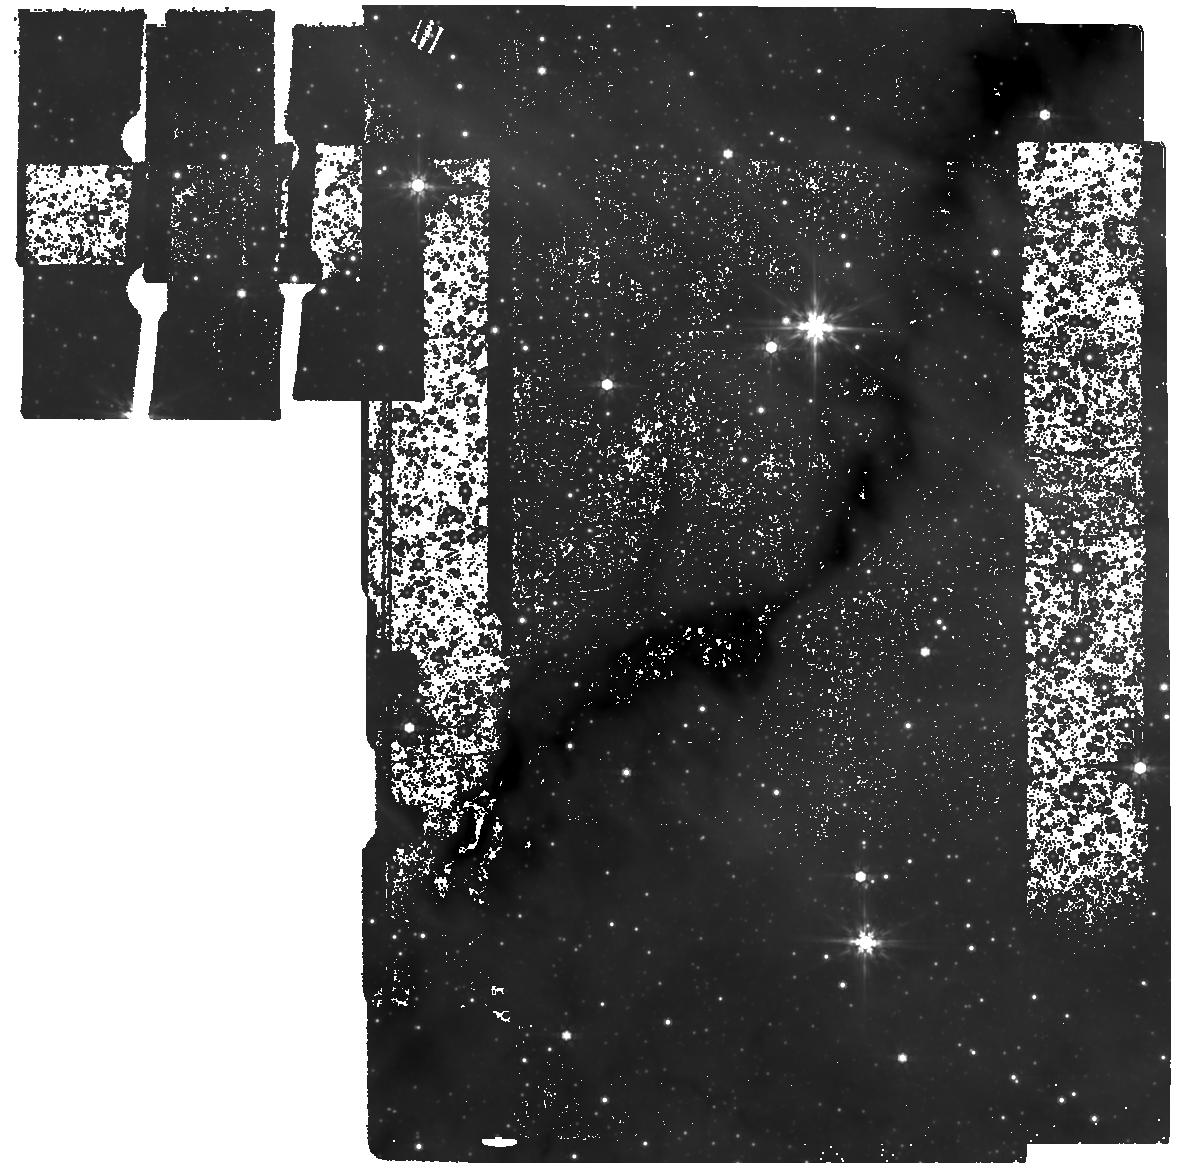
Target: G353B
Instrument: MIRI
Filter: F770W
Exposure: 58 min
Observation ID: jw02526-o005_t005_miri_f770w

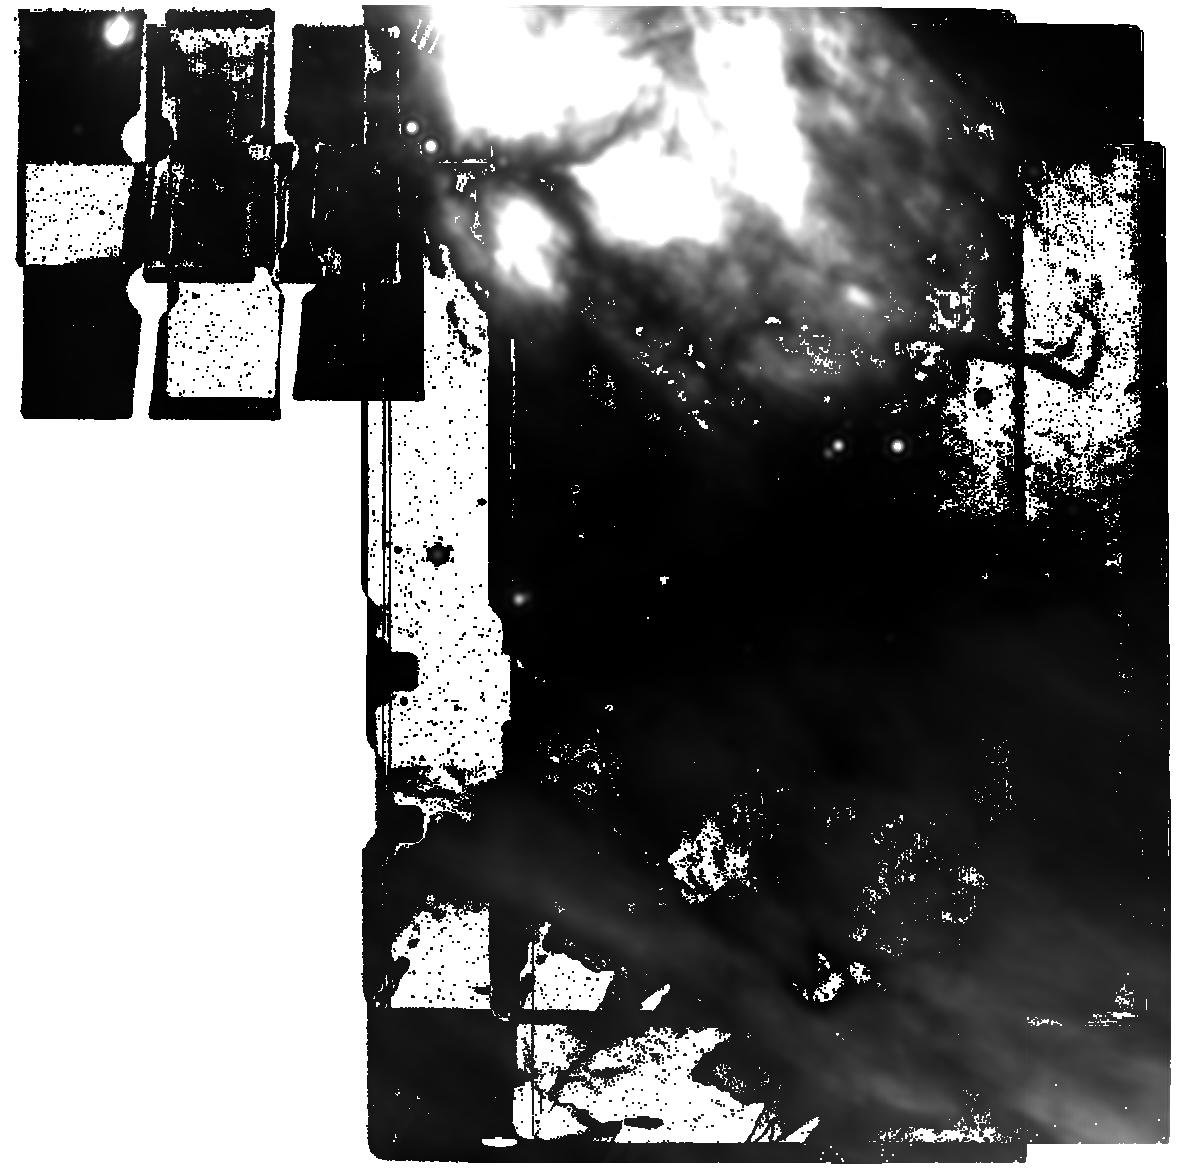
Target: NGC6334M-B-25um
Instrument: MIRI
Filter: F2550W
Exposure: 33 min
Observation ID: jw02526-o016_t016_miri_f2550w

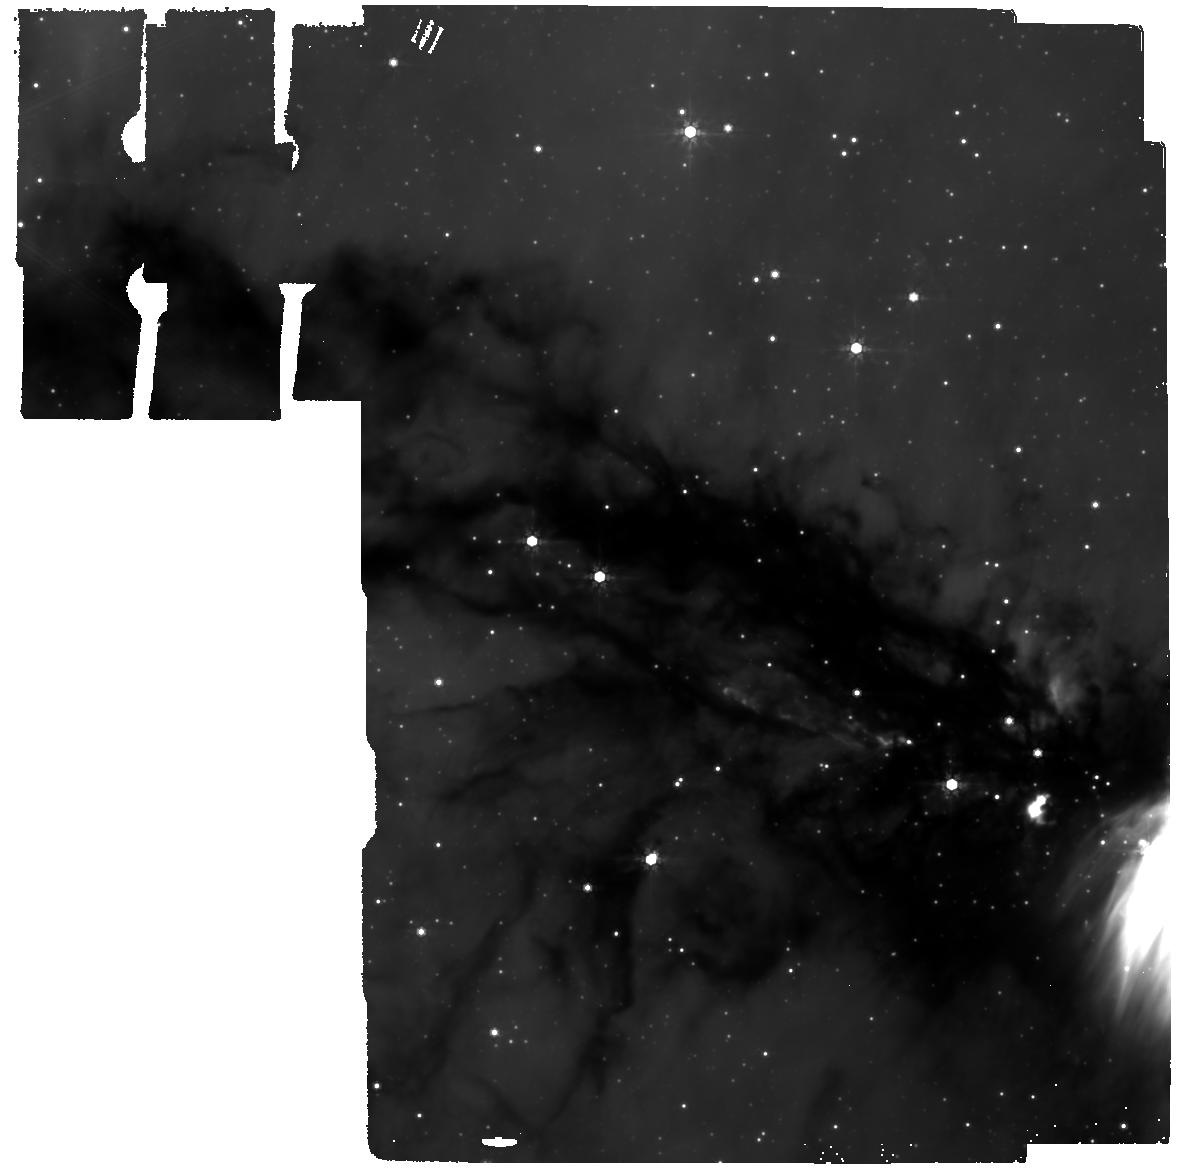
Target: G34B
Instrument: MIRI
Filter: F770W
Exposure: 58 min
Observation ID: jw02526-o002_t002_miri_f770w

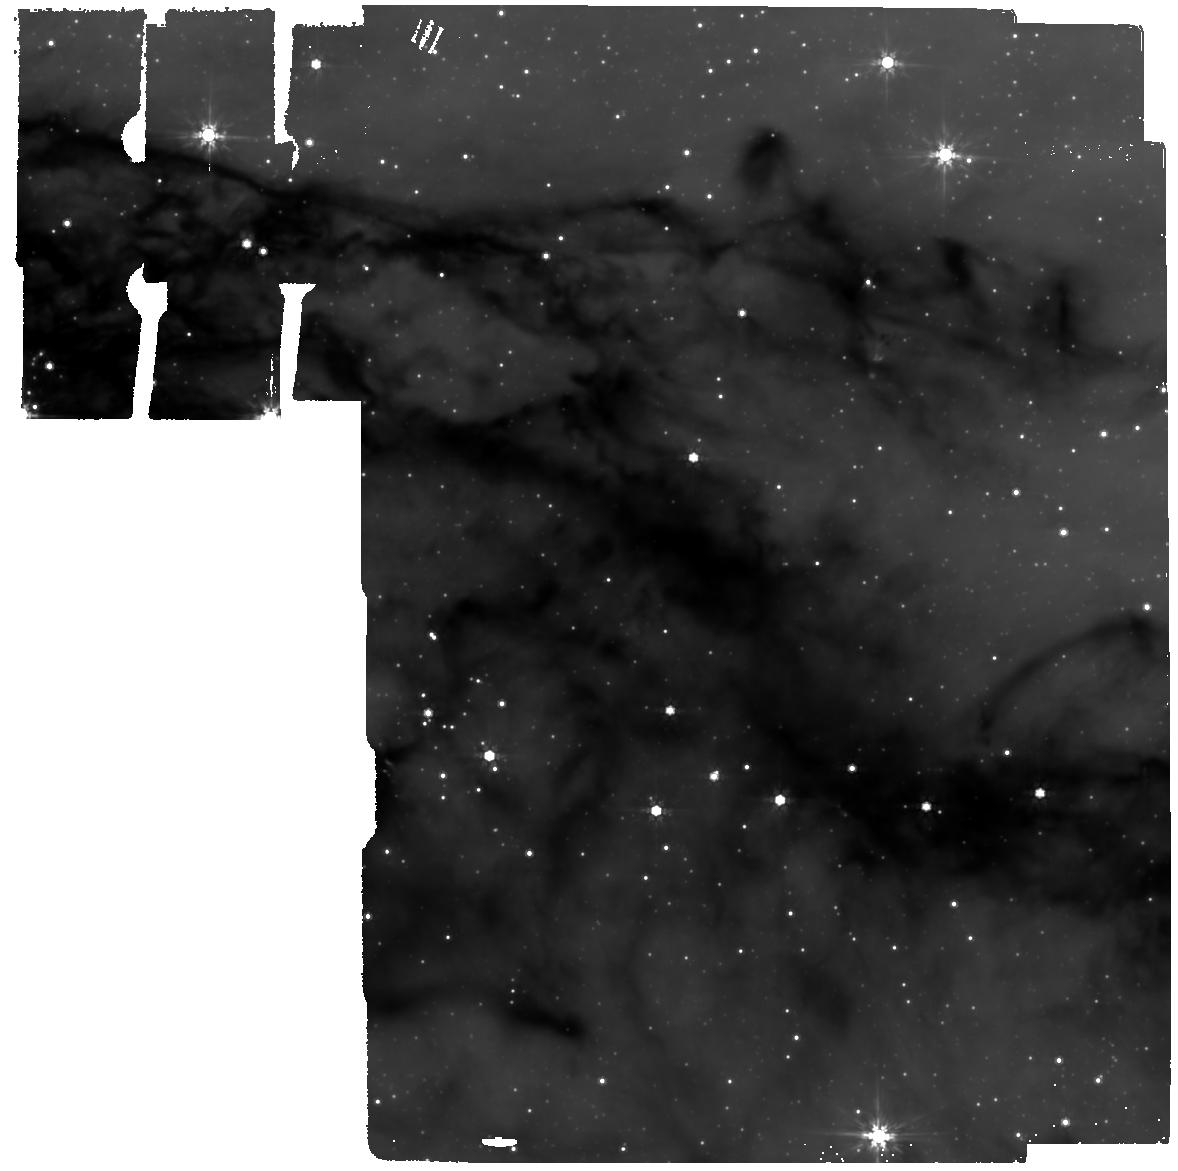
Target: G34A
Instrument: MIRI
Filter: F770W
Exposure: 58 min
Observation ID: jw02526-o001_t001_miri_f770w

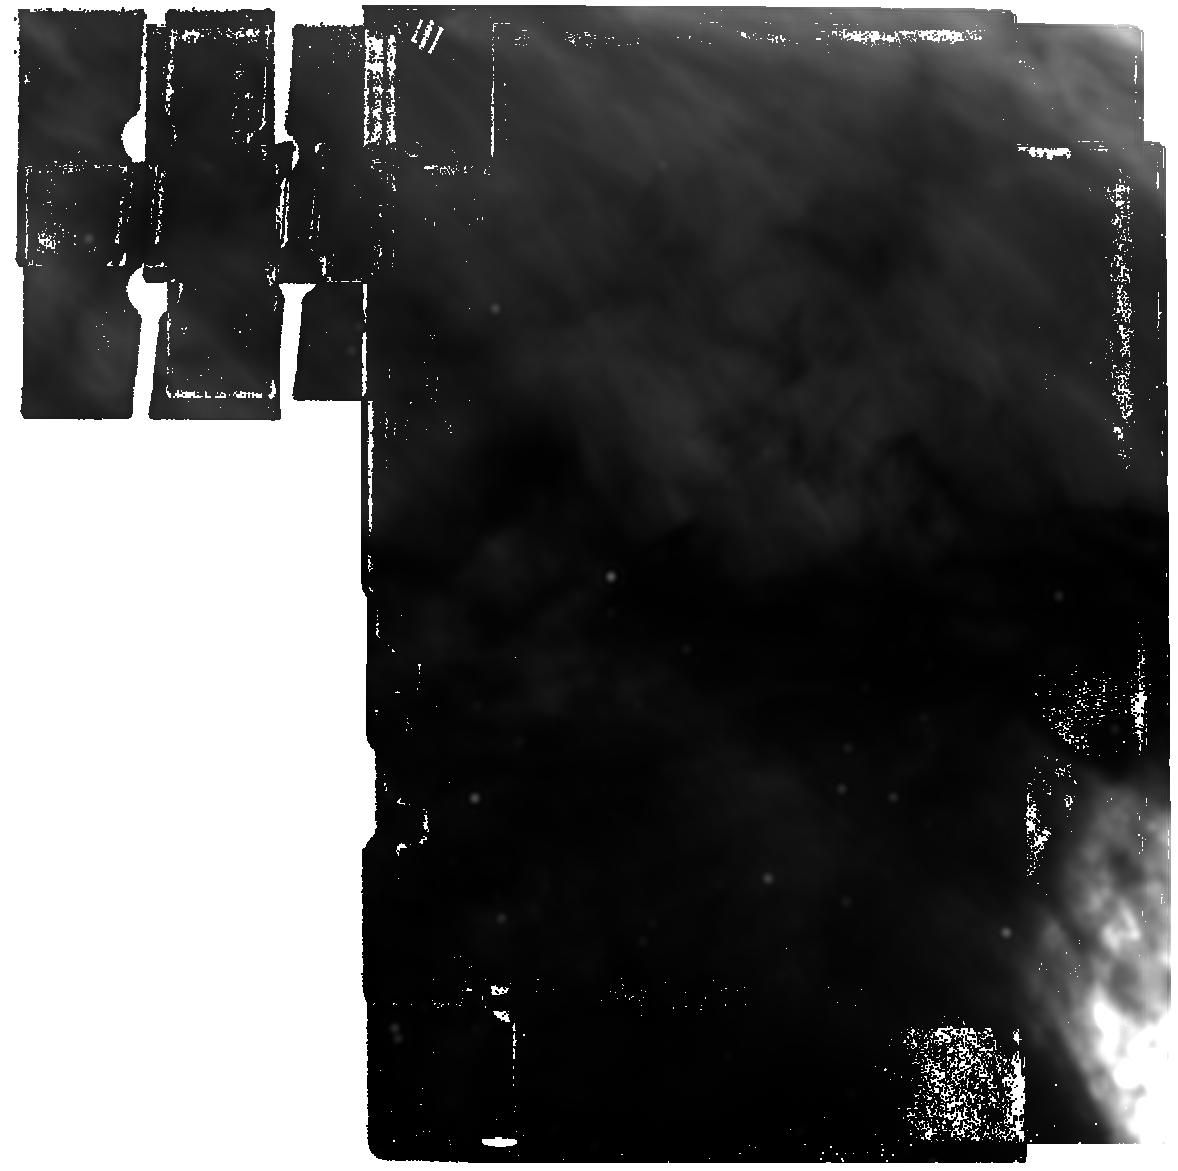
Target: NGC6334M-C-25um
Instrument: MIRI
Filter: F2550W
Exposure: 33 min
Observation ID: jw02526-o020_t017_miri_f2550w

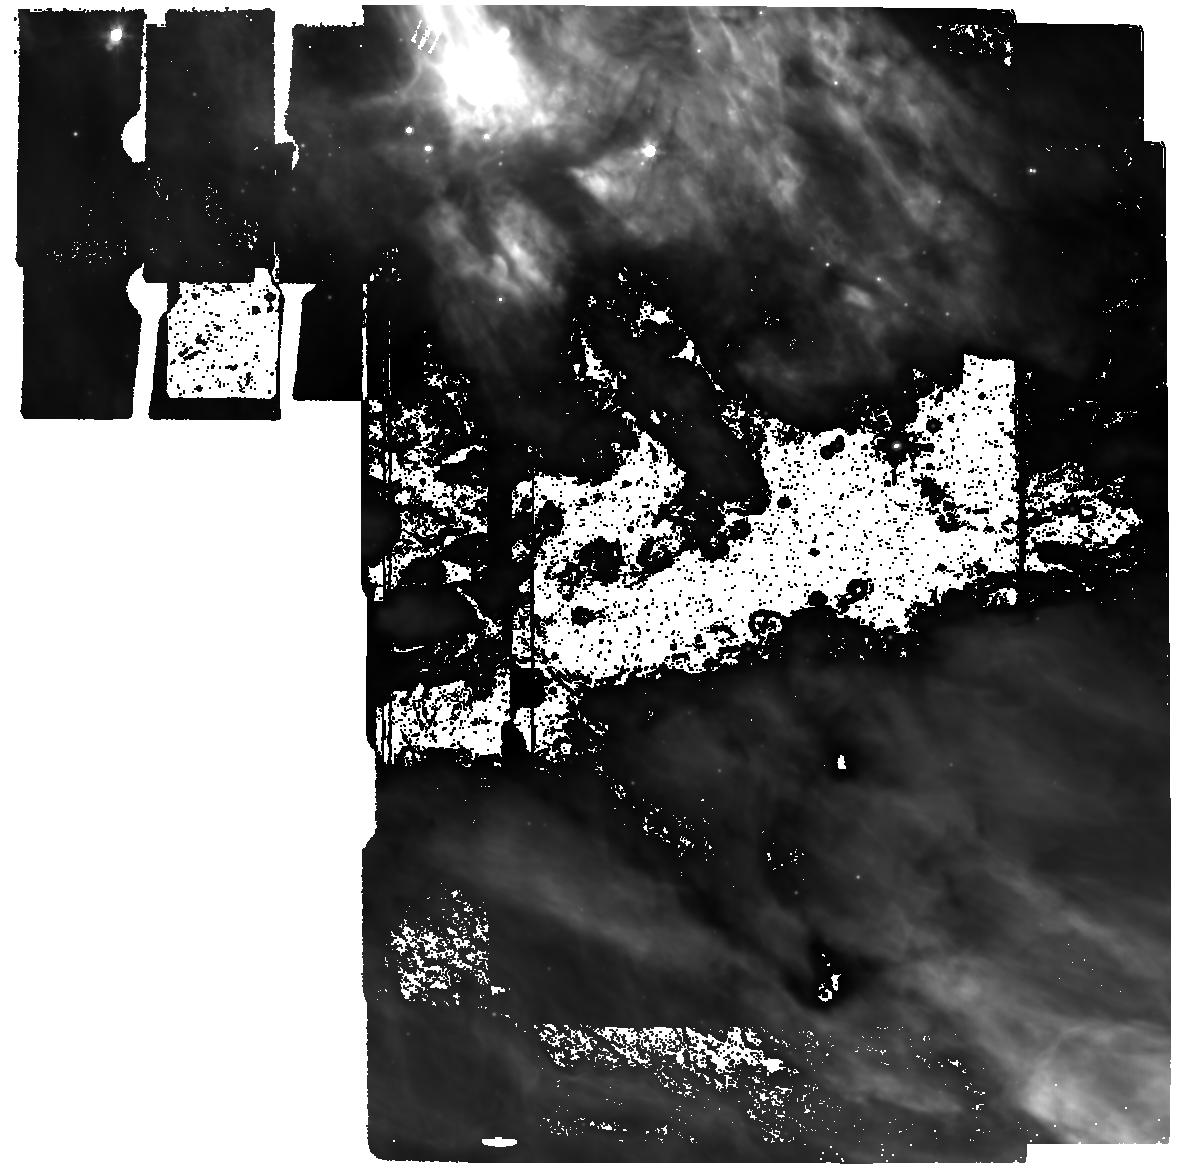
Target: NGC6334M-B
Instrument: MIRI
Filter: F770W
Exposure: 58 min
Observation ID: jw02526-o008_t008_miri_f770w

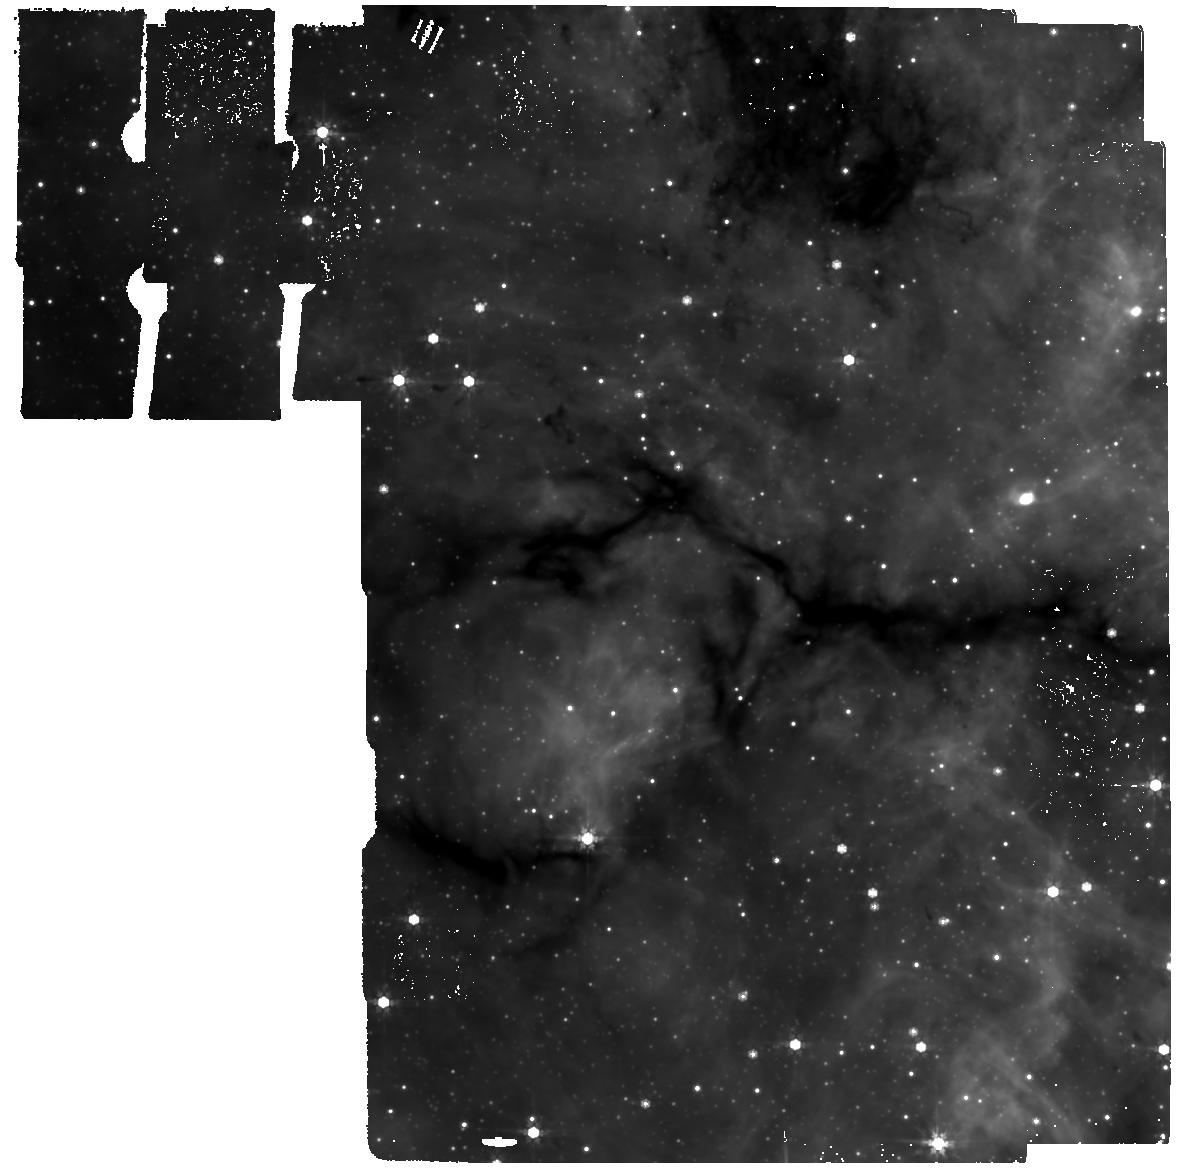
Target: G0
Instrument: MIRI
Filter: F770W
Exposure: 58 min
Observation ID: jw02526-o021_t013_miri_f770w

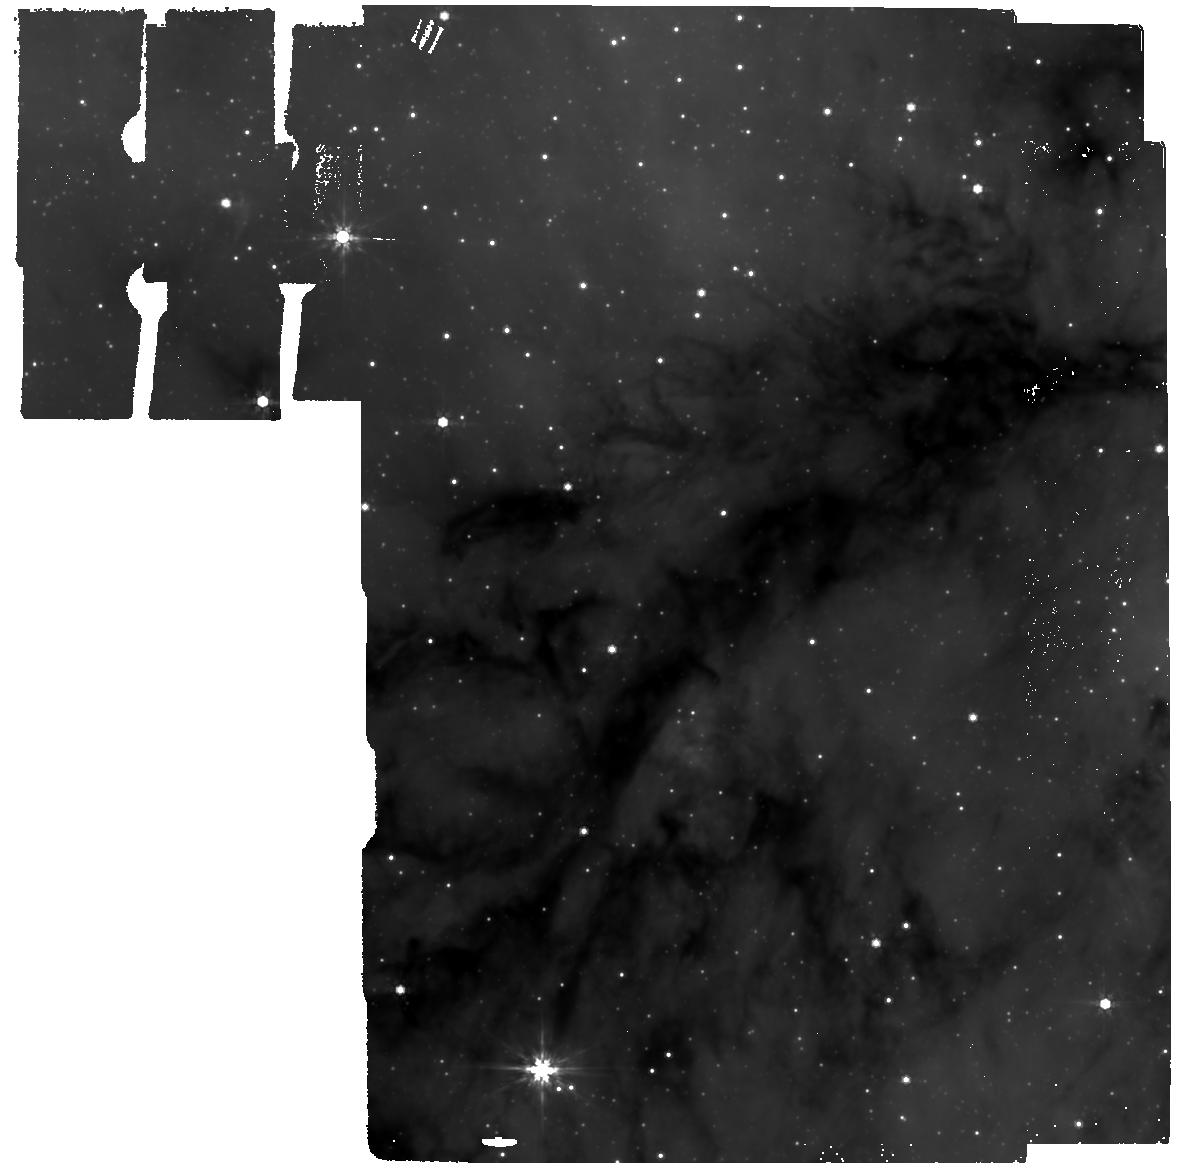
Target: G32
Instrument: MIRI
Filter: F770W
Exposure: 58 min
Observation ID: jw02526-o014_t014_miri_f770w

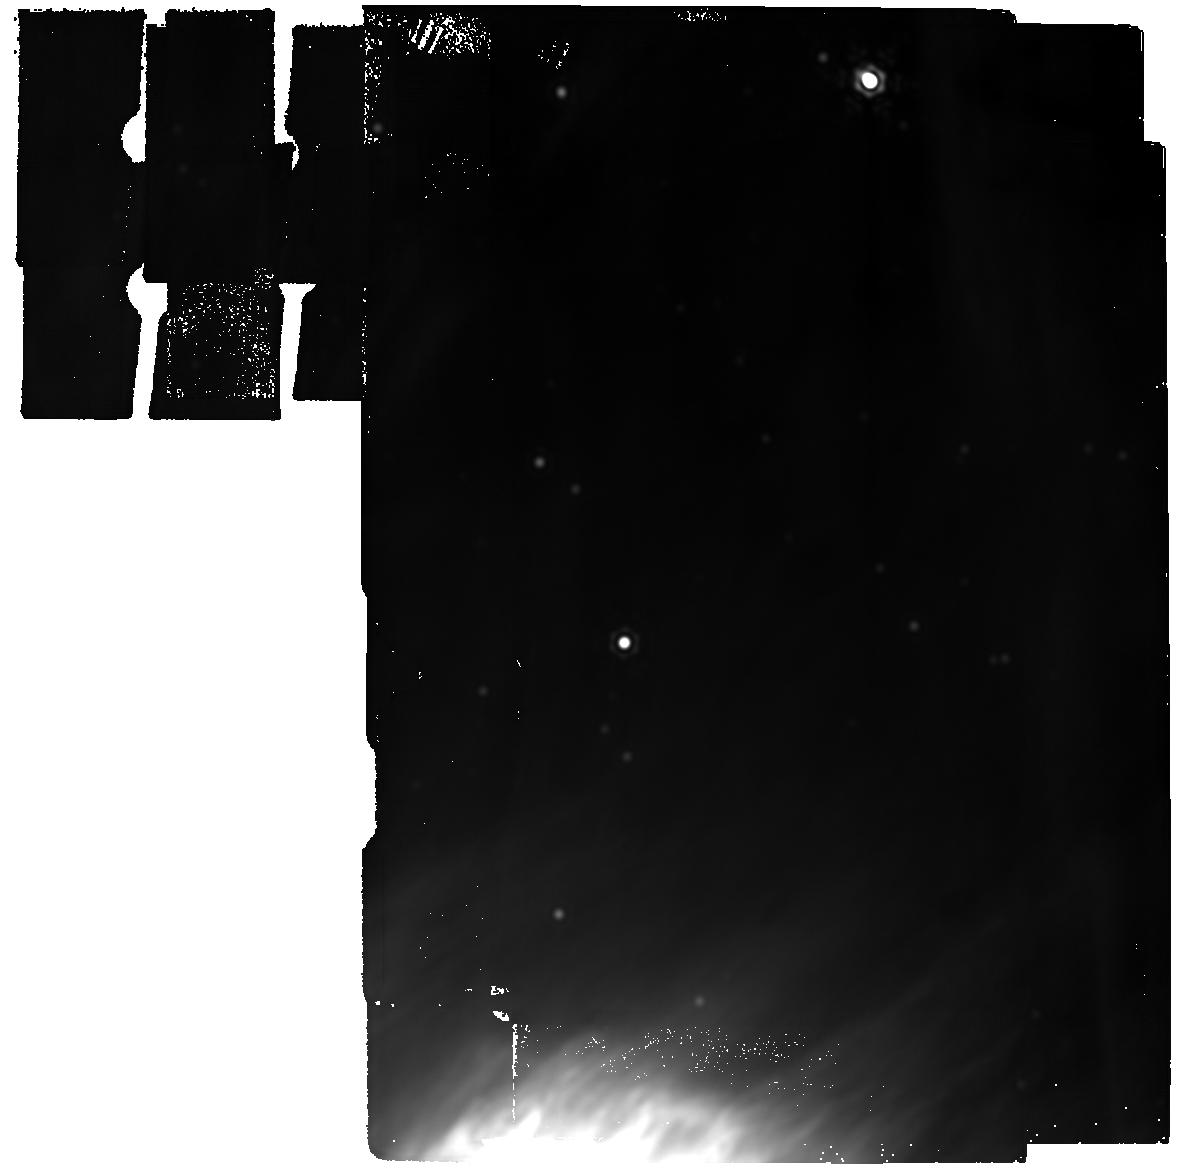
Target: NGC6334M-C-25um-BACKGROUND
Instrument: MIRI
Filter: F2550W
Exposure: 33 min
Observation ID: jw02526-o018_t018_miri_f2550w

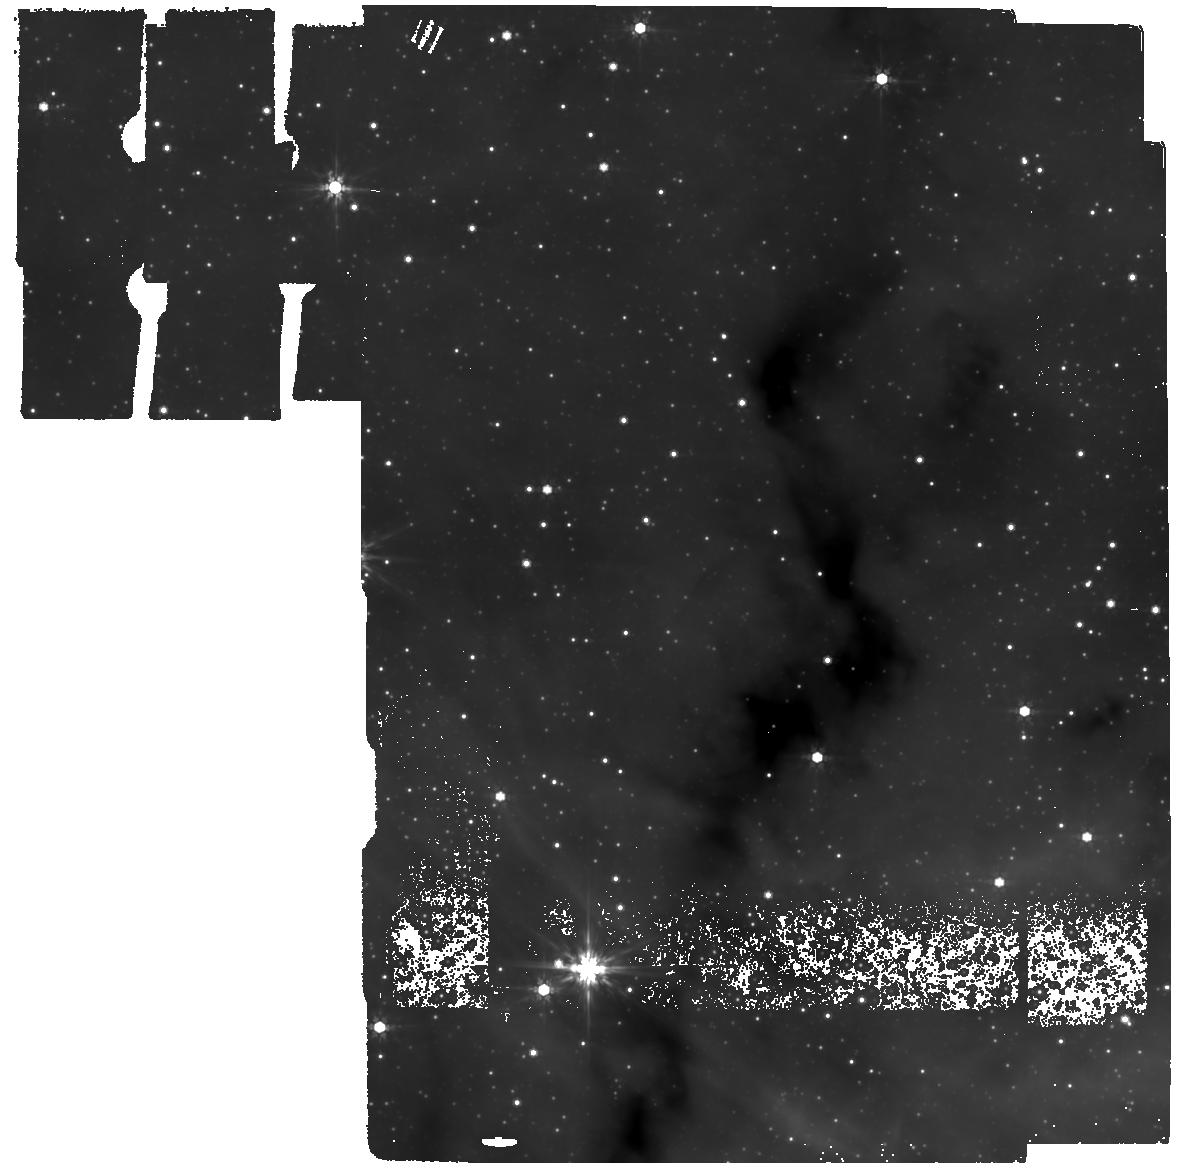
Target: G353A
Instrument: MIRI
Filter: F770W
Exposure: 58 min
Observation ID: jw02526-o004_t004_miri_f770w

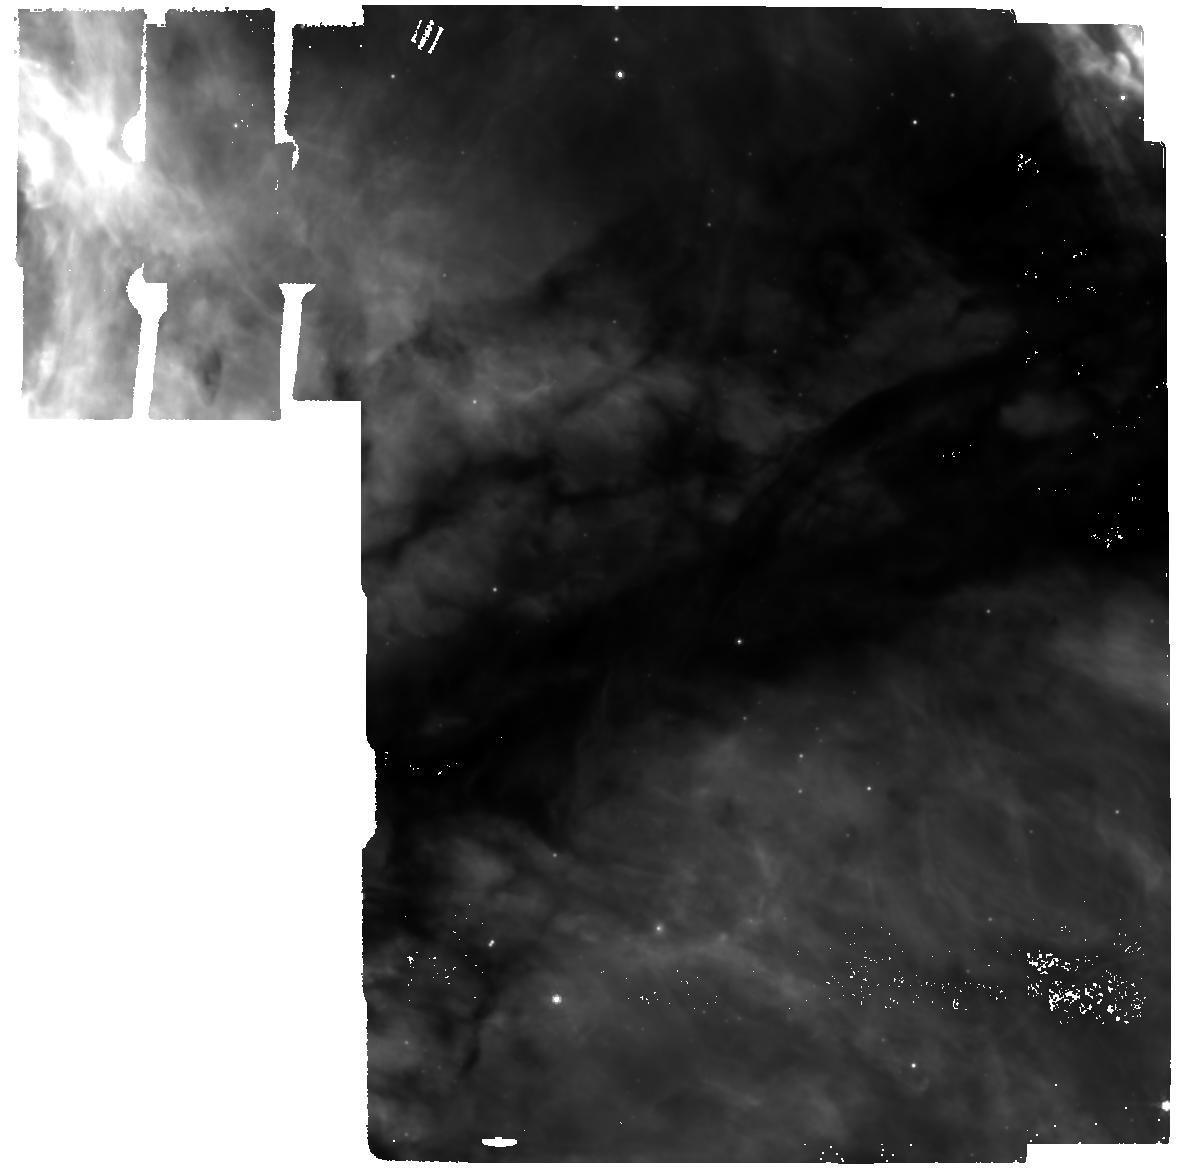
Target: NGC6334M-A
Instrument: MIRI
Filter: F770W
Exposure: 58 min
Observation ID: jw02526-o007_t007_miri_f770w

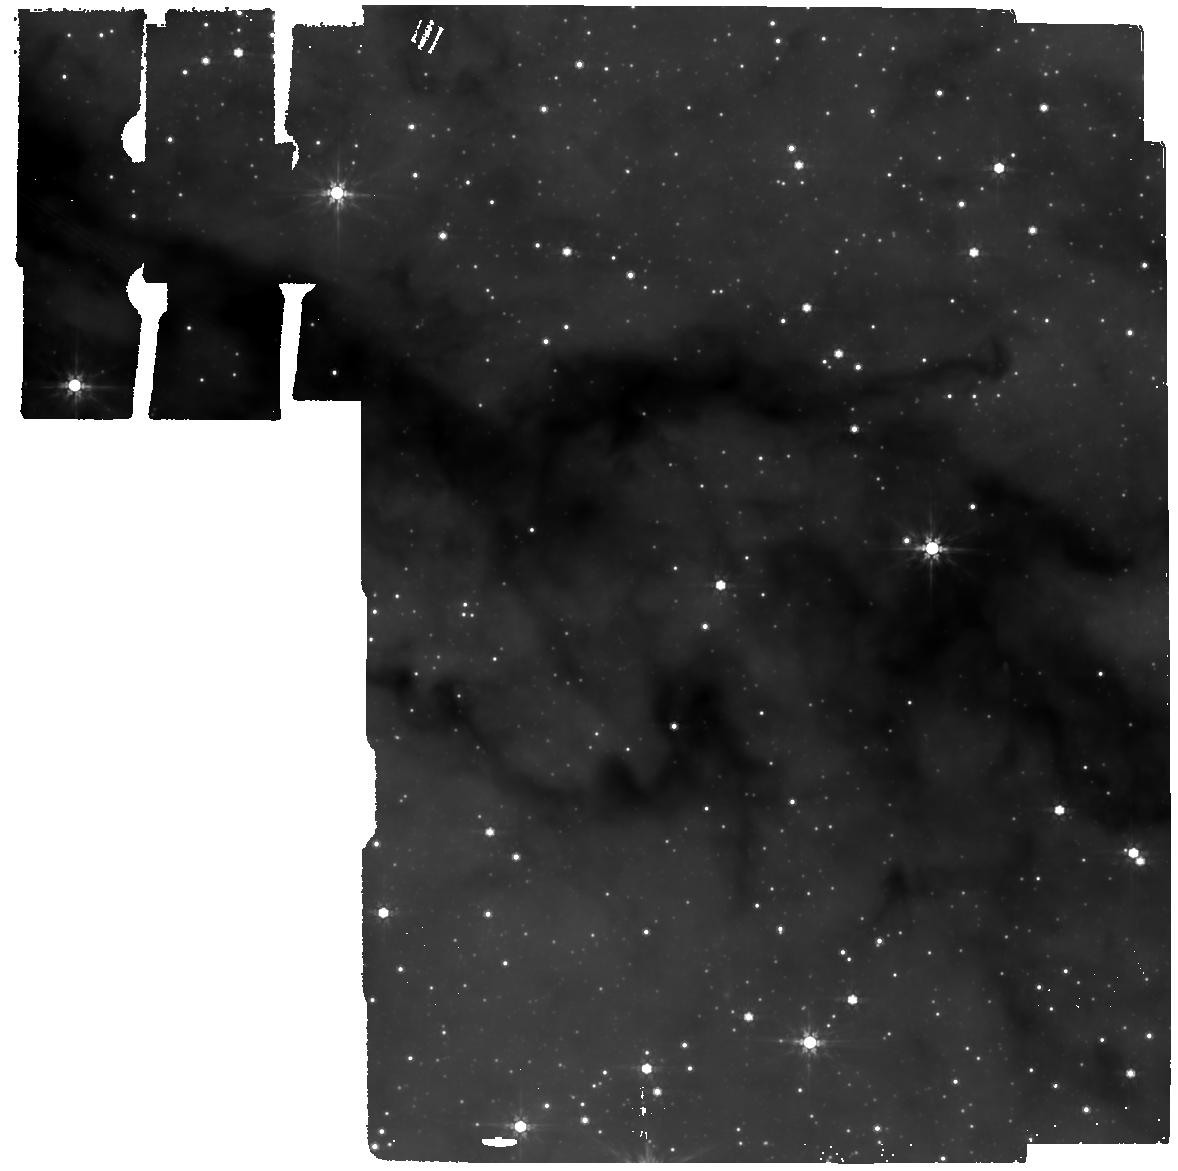
Target: NGC6334N-B
Instrument: MIRI
Filter: F770W
Exposure: 58 min
Observation ID: jw02526-o011_t011_miri_f770w

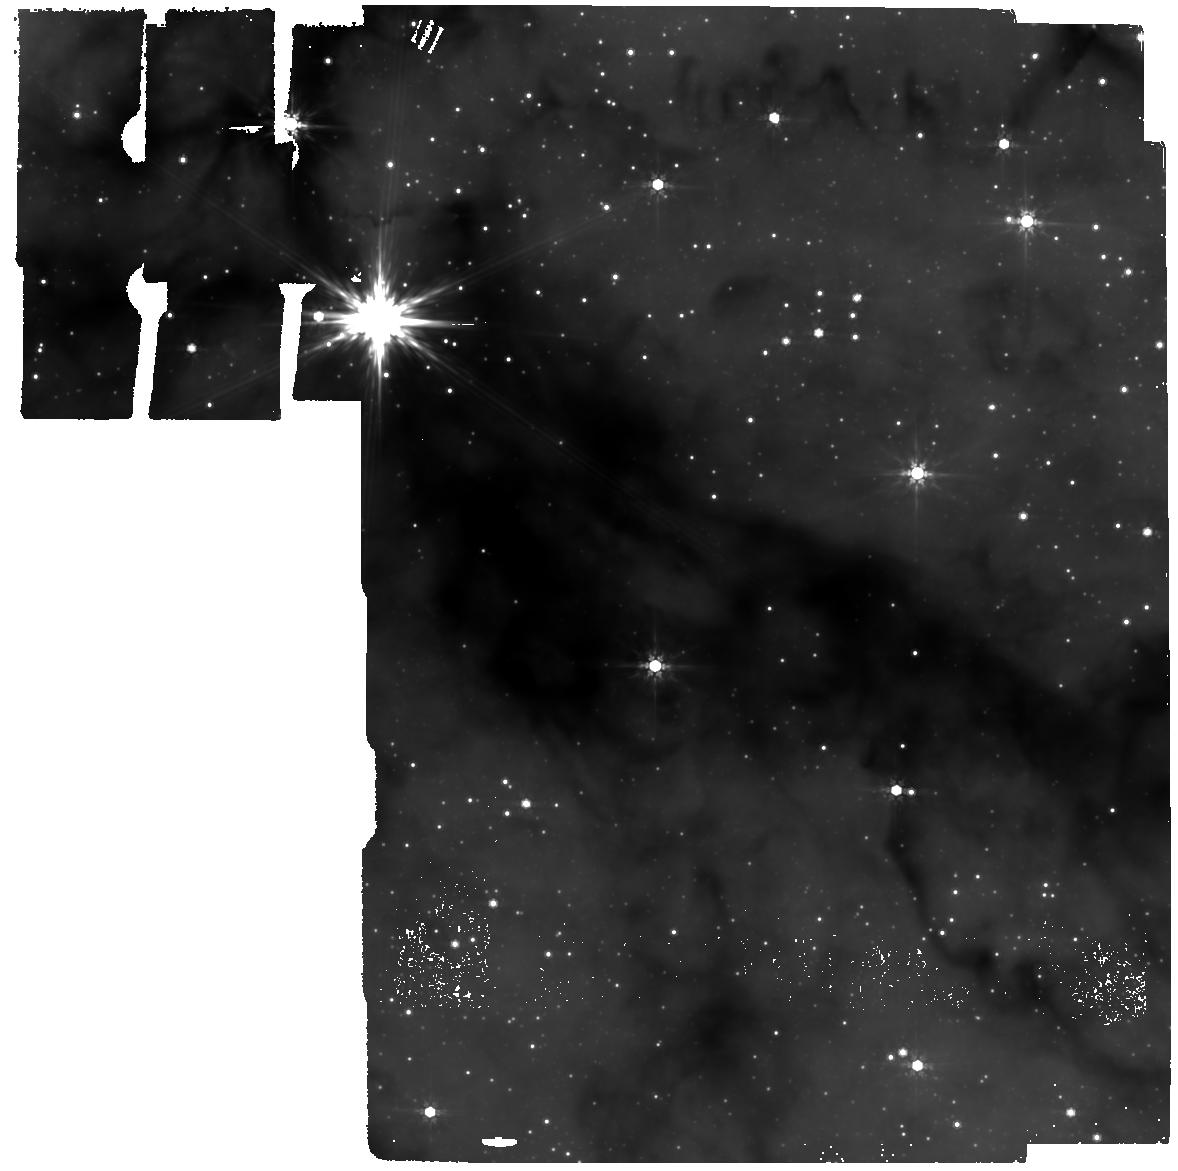
Target: NGC6334N-A
Instrument: MIRI
Filter: F770W
Exposure: 58 min
Observation ID: jw02526-o010_t010_miri_f770w

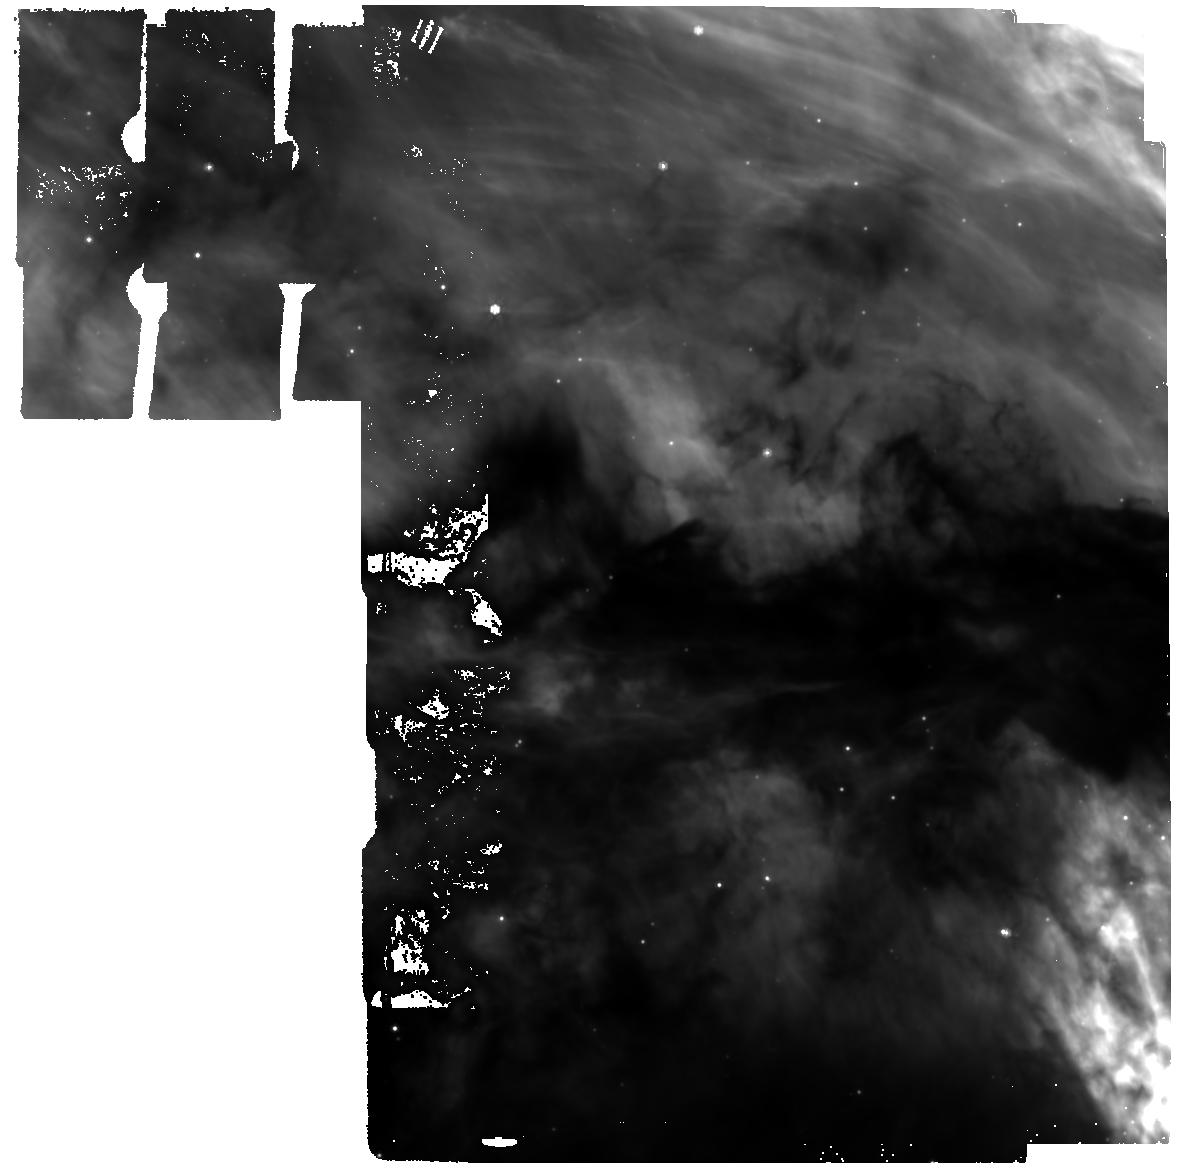
Target: NGC6334M-C
Instrument: MIRI
Filter: F770W
Exposure: 58 min
Observation ID: jw02526-o019_t009_miri_f770w

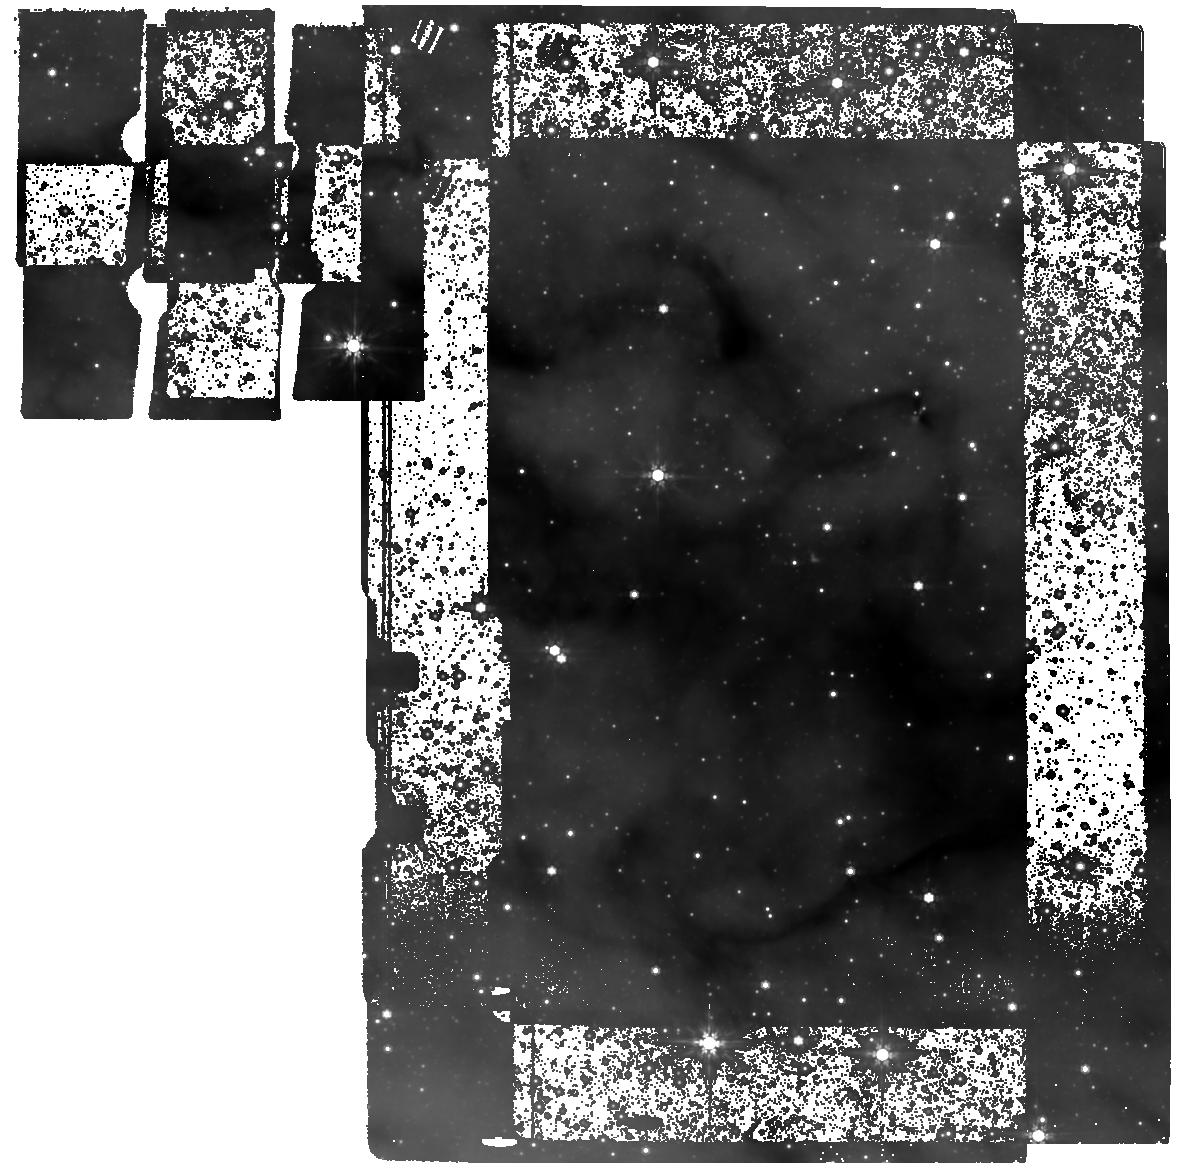
Target: NGC6334N-C
Instrument: MIRI
Filter: F770W
Exposure: 58 min
Observation ID: jw02526-o012_t012_miri_f770w

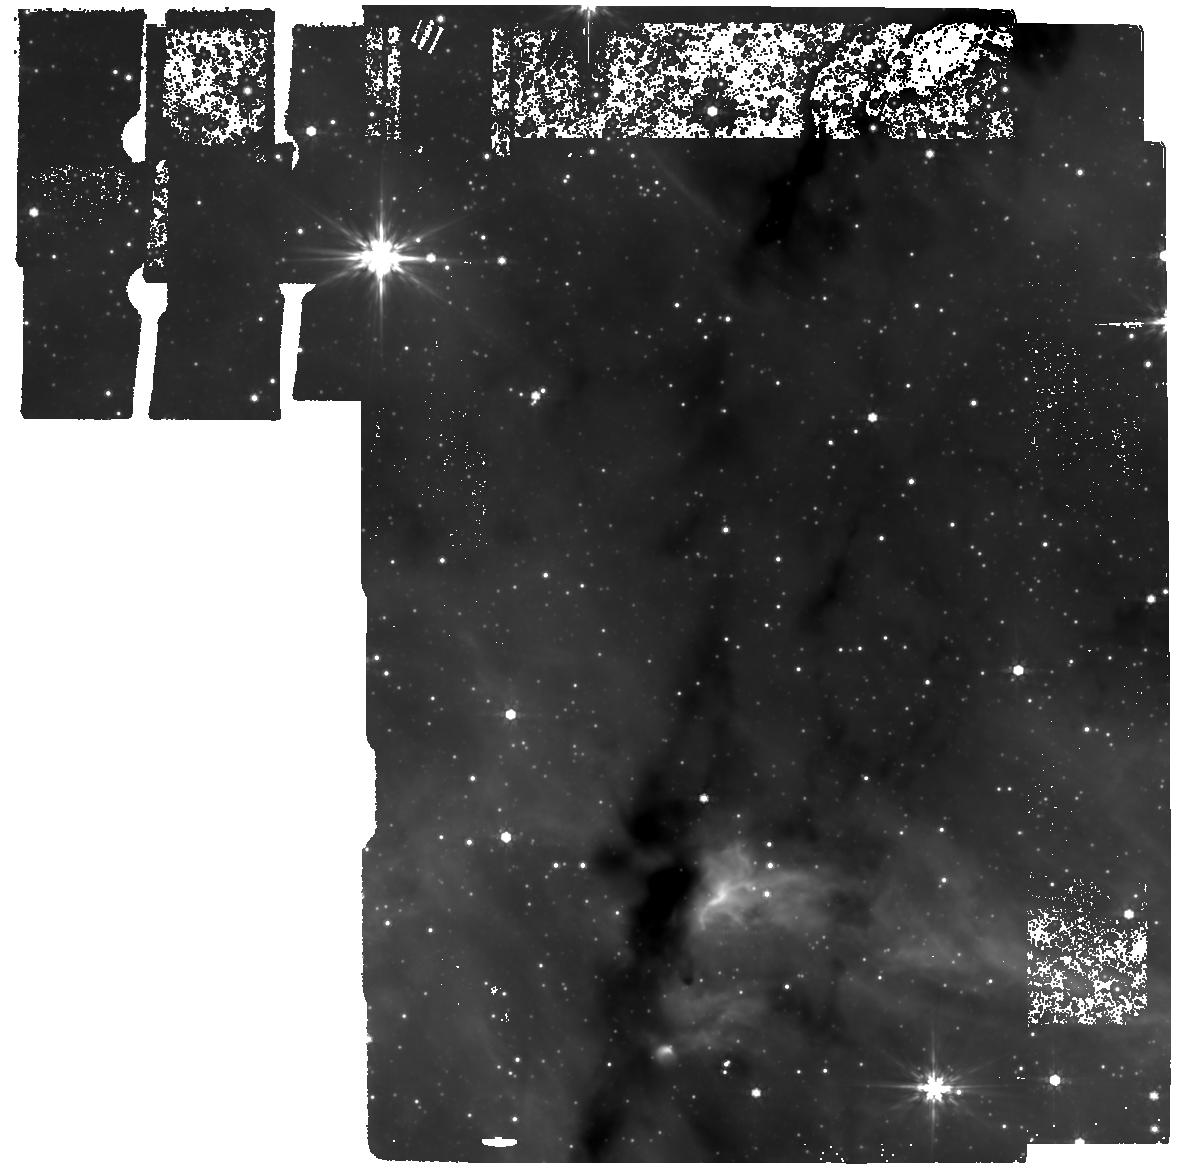
Target: G353C
Instrument: MIRI
Filter: F770W
Exposure: 58 min
Observation ID: jw02526-o006_t006_miri_f770w

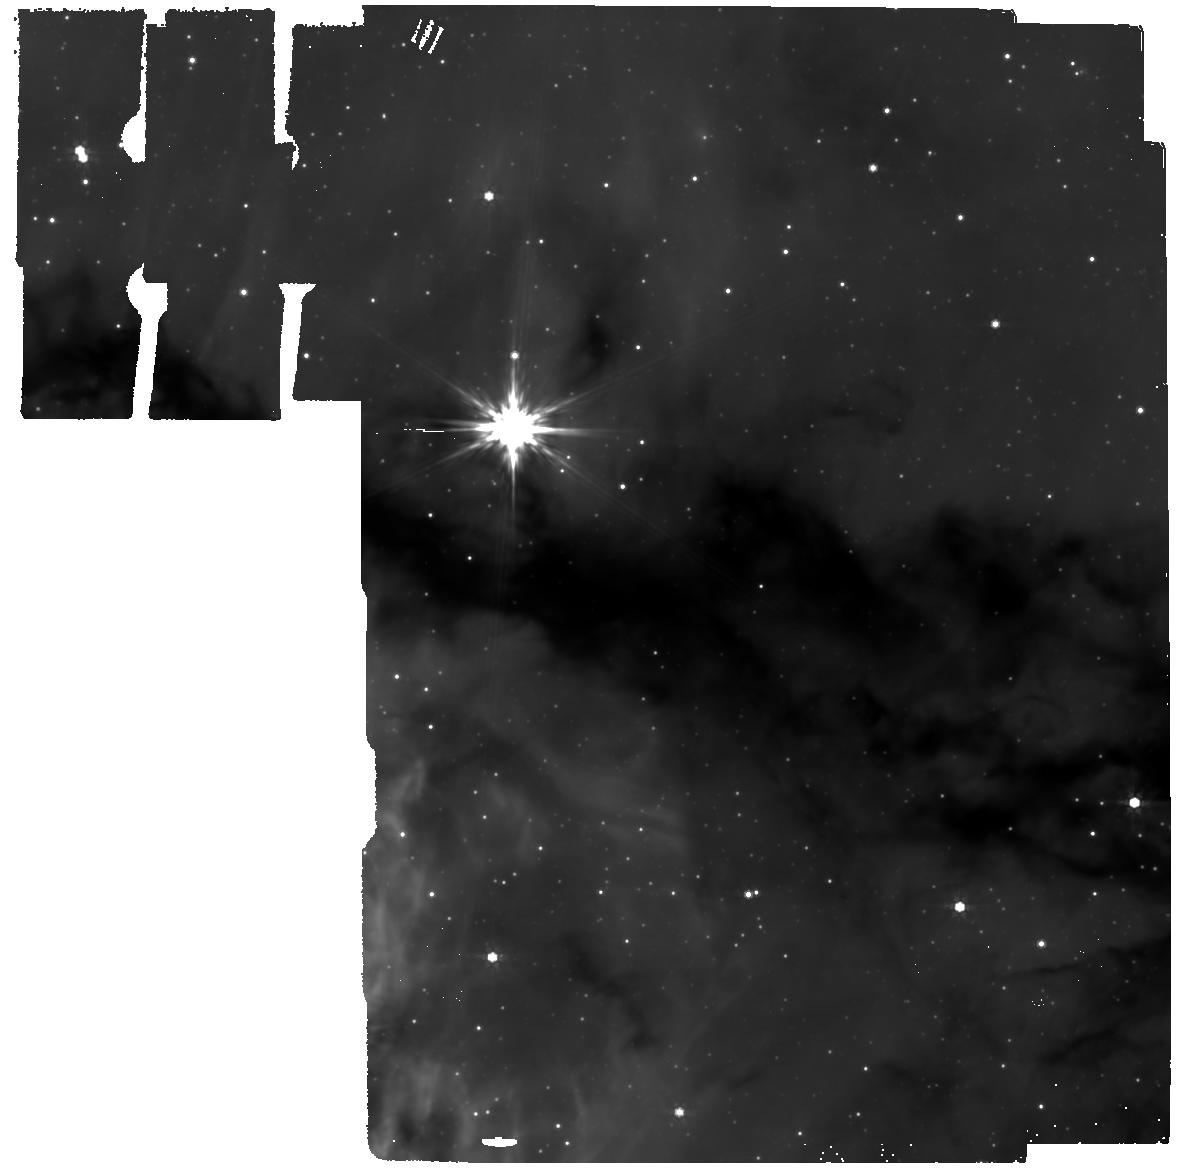
Target: G34C
Instrument: MIRI
Filter: F770W
Exposure: 58 min
Observation ID: jw02526-o003_t003_miri_f770w

Density structure and fragmentation manner of infrared dark filaments (PI: Andre, Philippe)

The results of Herschel and Spitzer imaging surveys of nearby Galactic clouds suggest that most stars form in dense molecular filaments, which are often dark at near- to mid-IR wavelengths. The Herschel results support a filament paradigm for at least solar-type star formation, whereby Jeans-like fragmentation of 0.1-pc-wide supercritical filaments produces < 0.1pc prestellar cores, which subsequently collapse to protostars. The validity and details of this paradigm are much debated, however, and the detailed fragmentation manner of filaments remains a puzzle. Despite ongoing debates, the properties of dense filaments are thought to be representative of the initial conditions of most star formation in the Galaxy. We propose to exploit the unique resolution and sensitivity of JWST in the mid-IR to determine the radial density structure and fragmentation spacing properties of a sample of 6 infrared-dark filaments at different locations in the Galactic disk with unprecedented accuracy. The proposed observations will resolve the thermal Jeans length < 0.02 pc, provide a deep census of starless dense cores down to the Jeans mass, and determine the core mass function in each filament. The results will be compared with numerical simulations of filament fragmentation. They will be used to test the simple picture, tentatively suggested by recent ALMA findings, that the average filament width and core spacing remain roughly the same in all filaments, but that the typical core mass scales ~ linearly with the line mass of the parent filament. If confirmed by the proposed MIRI study, this will have profound implications for our understanding of the origin of the initial mass function.